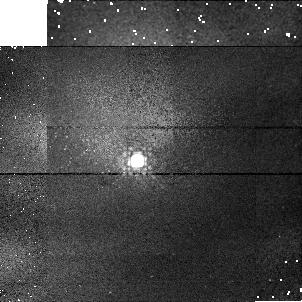
Target: P330E-CAL. Instrument: NICMOS/NIC1. Filter: F145M. Exposure: 2 min. Observation ID: n41203040

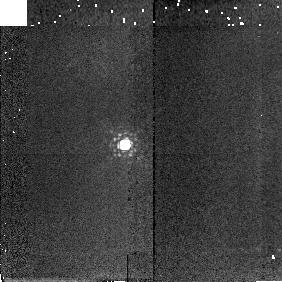
Target: P177D-CAL. Instrument: NICMOS/NIC2. Filter: F207M. Exposure: 2 min. Observation ID: n412040a0

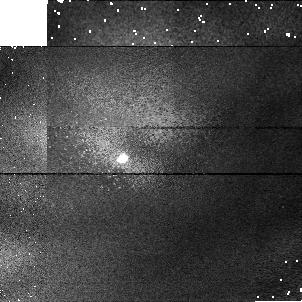
Target: P177D-CAL. Instrument: NICMOS/NIC1. Filter: F090M. Exposure: 2 min. Observation ID: n41204010

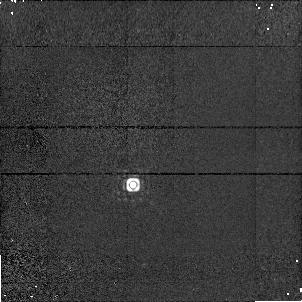
Target: P330E-CAL. Instrument: NICMOS/NIC1. Filter: F164N. Exposure: 4 min. Observation ID: n41209060

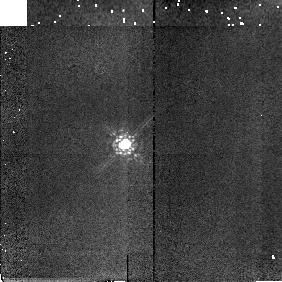
Target: P177D-CAL. Instrument: NICMOS/NIC2. Filter: F165M. Exposure: 2 min. Observation ID: n41204090

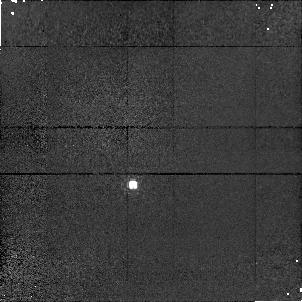
Target: P330E-CAL. Instrument: NICMOS/NIC1. Filter: F095N. Exposure: 11 min. Observation ID: n41209010

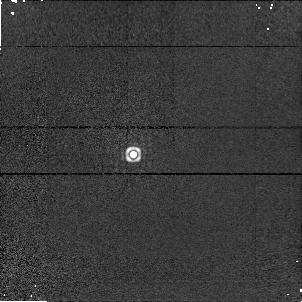
Target: P330E-CAL. Instrument: NICMOS/NIC1. Filter: F190N. Exposure: 4 min. Observation ID: n41208070

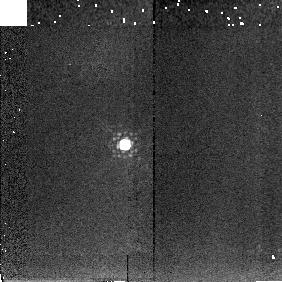
Target: P177D-CAL. Instrument: NICMOS/NIC2. Filter: F222M. Exposure: 2 min. Observation ID: n412040b0

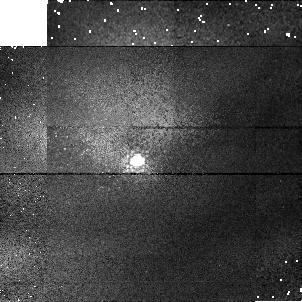
Target: P330E-CAL. Instrument: NICMOS/NIC1. Filter: F110M. Exposure: 2 min. Observation ID: n41203020

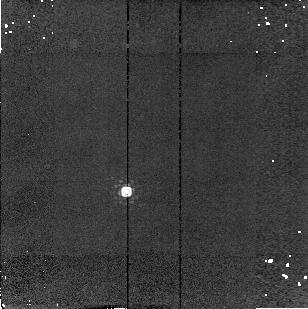
Target: P330E-CAL. Instrument: NICMOS/NIC2. Filter: F215N. Exposure: 4 min. Observation ID: n412130c0

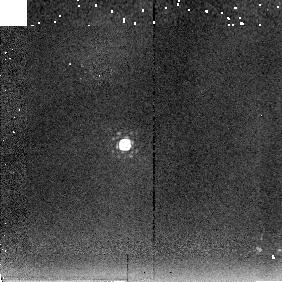
Target: P177D-CAL. Instrument: NICMOS/NIC2. Filter: F237M. Exposure: 2 min. Observation ID: n412040c0

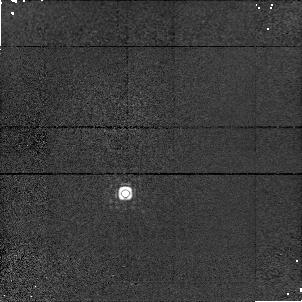
Target: P330E-CAL. Instrument: NICMOS/NIC1. Filter: F164N. Exposure: 4 min. Observation ID: n41213060

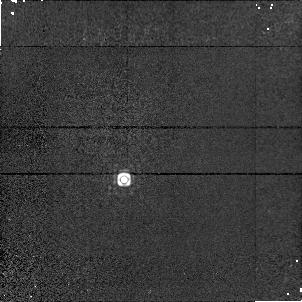
Target: P330E-CAL. Instrument: NICMOS/NIC1. Filter: F164N. Exposure: 4 min. Observation ID: n41212060

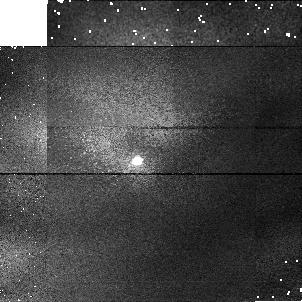
Target: P330E-CAL. Instrument: NICMOS/NIC1. Filter: F090M. Exposure: 2 min. Observation ID: n41203010

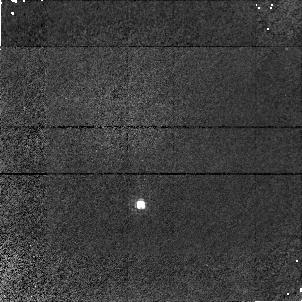
Target: P330E-CAL. Instrument: NICMOS/NIC1. Filter: F095N. Exposure: 11 min. Observation ID: n41211010

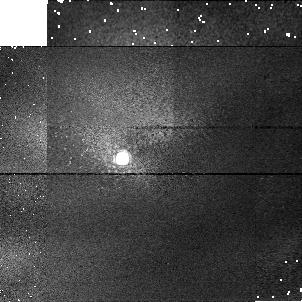
Target: P177D-CAL. Instrument: NICMOS/NIC1. Filter: F145M. Exposure: 2 min. Observation ID: n41204040

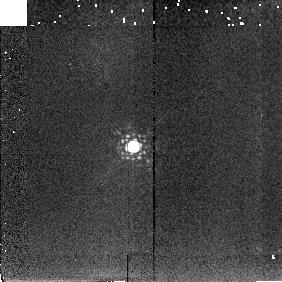
Target: P330E-CAL. Instrument: NICMOS/NIC2. Filter: F222M. Exposure: 2 min. Observation ID: n412030b0

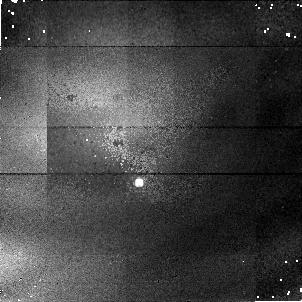
Target: P330E-CAL. Instrument: NICMOS/NIC1. Filter: F095N. Exposure: 11 min. Observation ID: n41207010

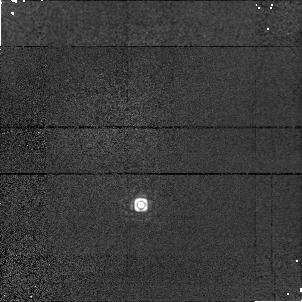
Target: P330E-CAL. Instrument: NICMOS/NIC1. Filter: F164N. Exposure: 4 min. Observation ID: n41211060

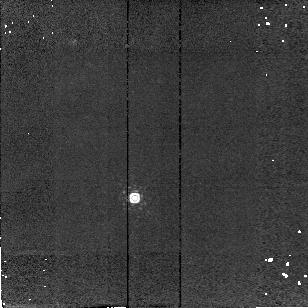
Target: P330E-CAL. Instrument: NICMOS/NIC2. Filter: F215N. Exposure: 4 min. Observation ID: n412110c0

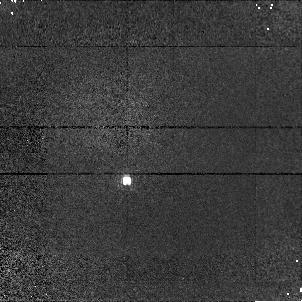
Target: P330E-CAL. Instrument: NICMOS/NIC1. Filter: F095N. Exposure: 11 min. Observation ID: n41210010

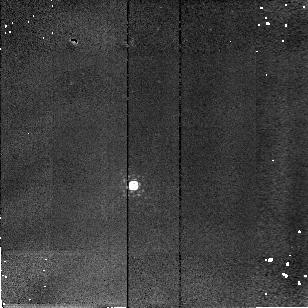
Target: P330E-CAL. Instrument: NICMOS/NIC2. Filter: F190N. Exposure: 4 min. Observation ID: n412070a0

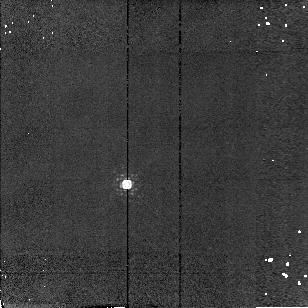
Target: P330E-CAL. Instrument: NICMOS/NIC2. Filter: F190N. Exposure: 4 min. Observation ID: n412100a0

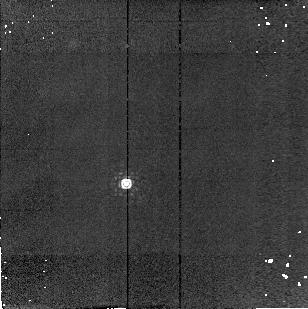
Target: P330E-CAL. Instrument: NICMOS/NIC2. Filter: F215N. Exposure: 4 min. Observation ID: n412120c0

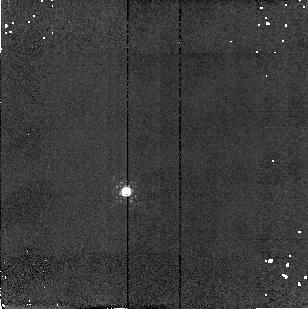
Target: P330E-CAL. Instrument: NICMOS/NIC2. Filter: F190N. Exposure: 4 min. Observation ID: n412130a0

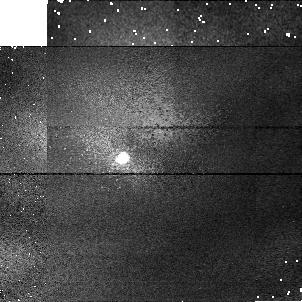
Target: P177D-CAL. Instrument: NICMOS/NIC1. Filter: F110M. Exposure: 2 min. Observation ID: n41204020

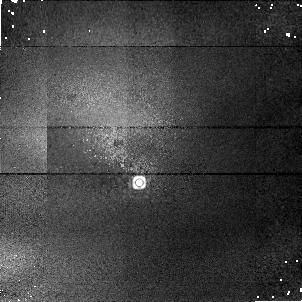
Target: P330E-CAL. Instrument: NICMOS/NIC1. Filter: F164N. Exposure: 4 min. Observation ID: n41207060

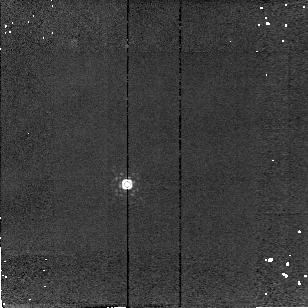
Target: P330E-CAL. Instrument: NICMOS/NIC2. Filter: F215N. Exposure: 4 min. Observation ID: n412100c0

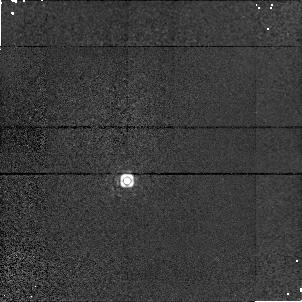
Target: P330E-CAL. Instrument: NICMOS/NIC1. Filter: F164N. Exposure: 4 min. Observation ID: n41210060

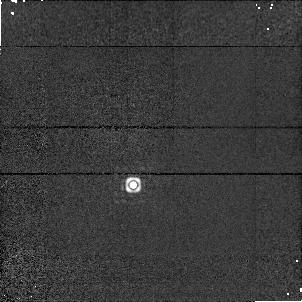
Target: P330E-CAL. Instrument: NICMOS/NIC1. Filter: F190N. Exposure: 4 min. Observation ID: n41209070

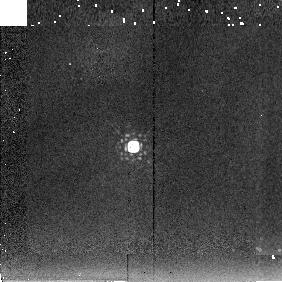
Target: P330E-CAL. Instrument: NICMOS/NIC2. Filter: F237M. Exposure: 2 min. Observation ID: n412030c0

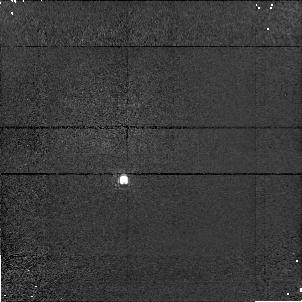
Target: P330E-CAL. Instrument: NICMOS/NIC1. Filter: F095N. Exposure: 11 min. Observation ID: n41212010

NICMOS Photometric Monitoring Test (PI: Calzetti, Daniela)

For the early cycle 7 (June) two standards will be observed with NIC1 & NIC2 at six different wavelengths spanning the NICMOS wavelength range. This part of the proposal is a repeat of SMOV proposal 7049 except that observations of the red star Oph S1, observed to measure the effect of red leaks in the filters, will not be performed here. No observations with NIC3 will be performed.For early cycle 7 (i.e. starting in July 1997), a solar analog (absolute standard P330E) will be observed with a subset of NIC1 & NIC2 filters to monitor the photometric stability of NICMOS cameras as a function of wavelength. NIC3 filters F110W and F160W are also monitored.